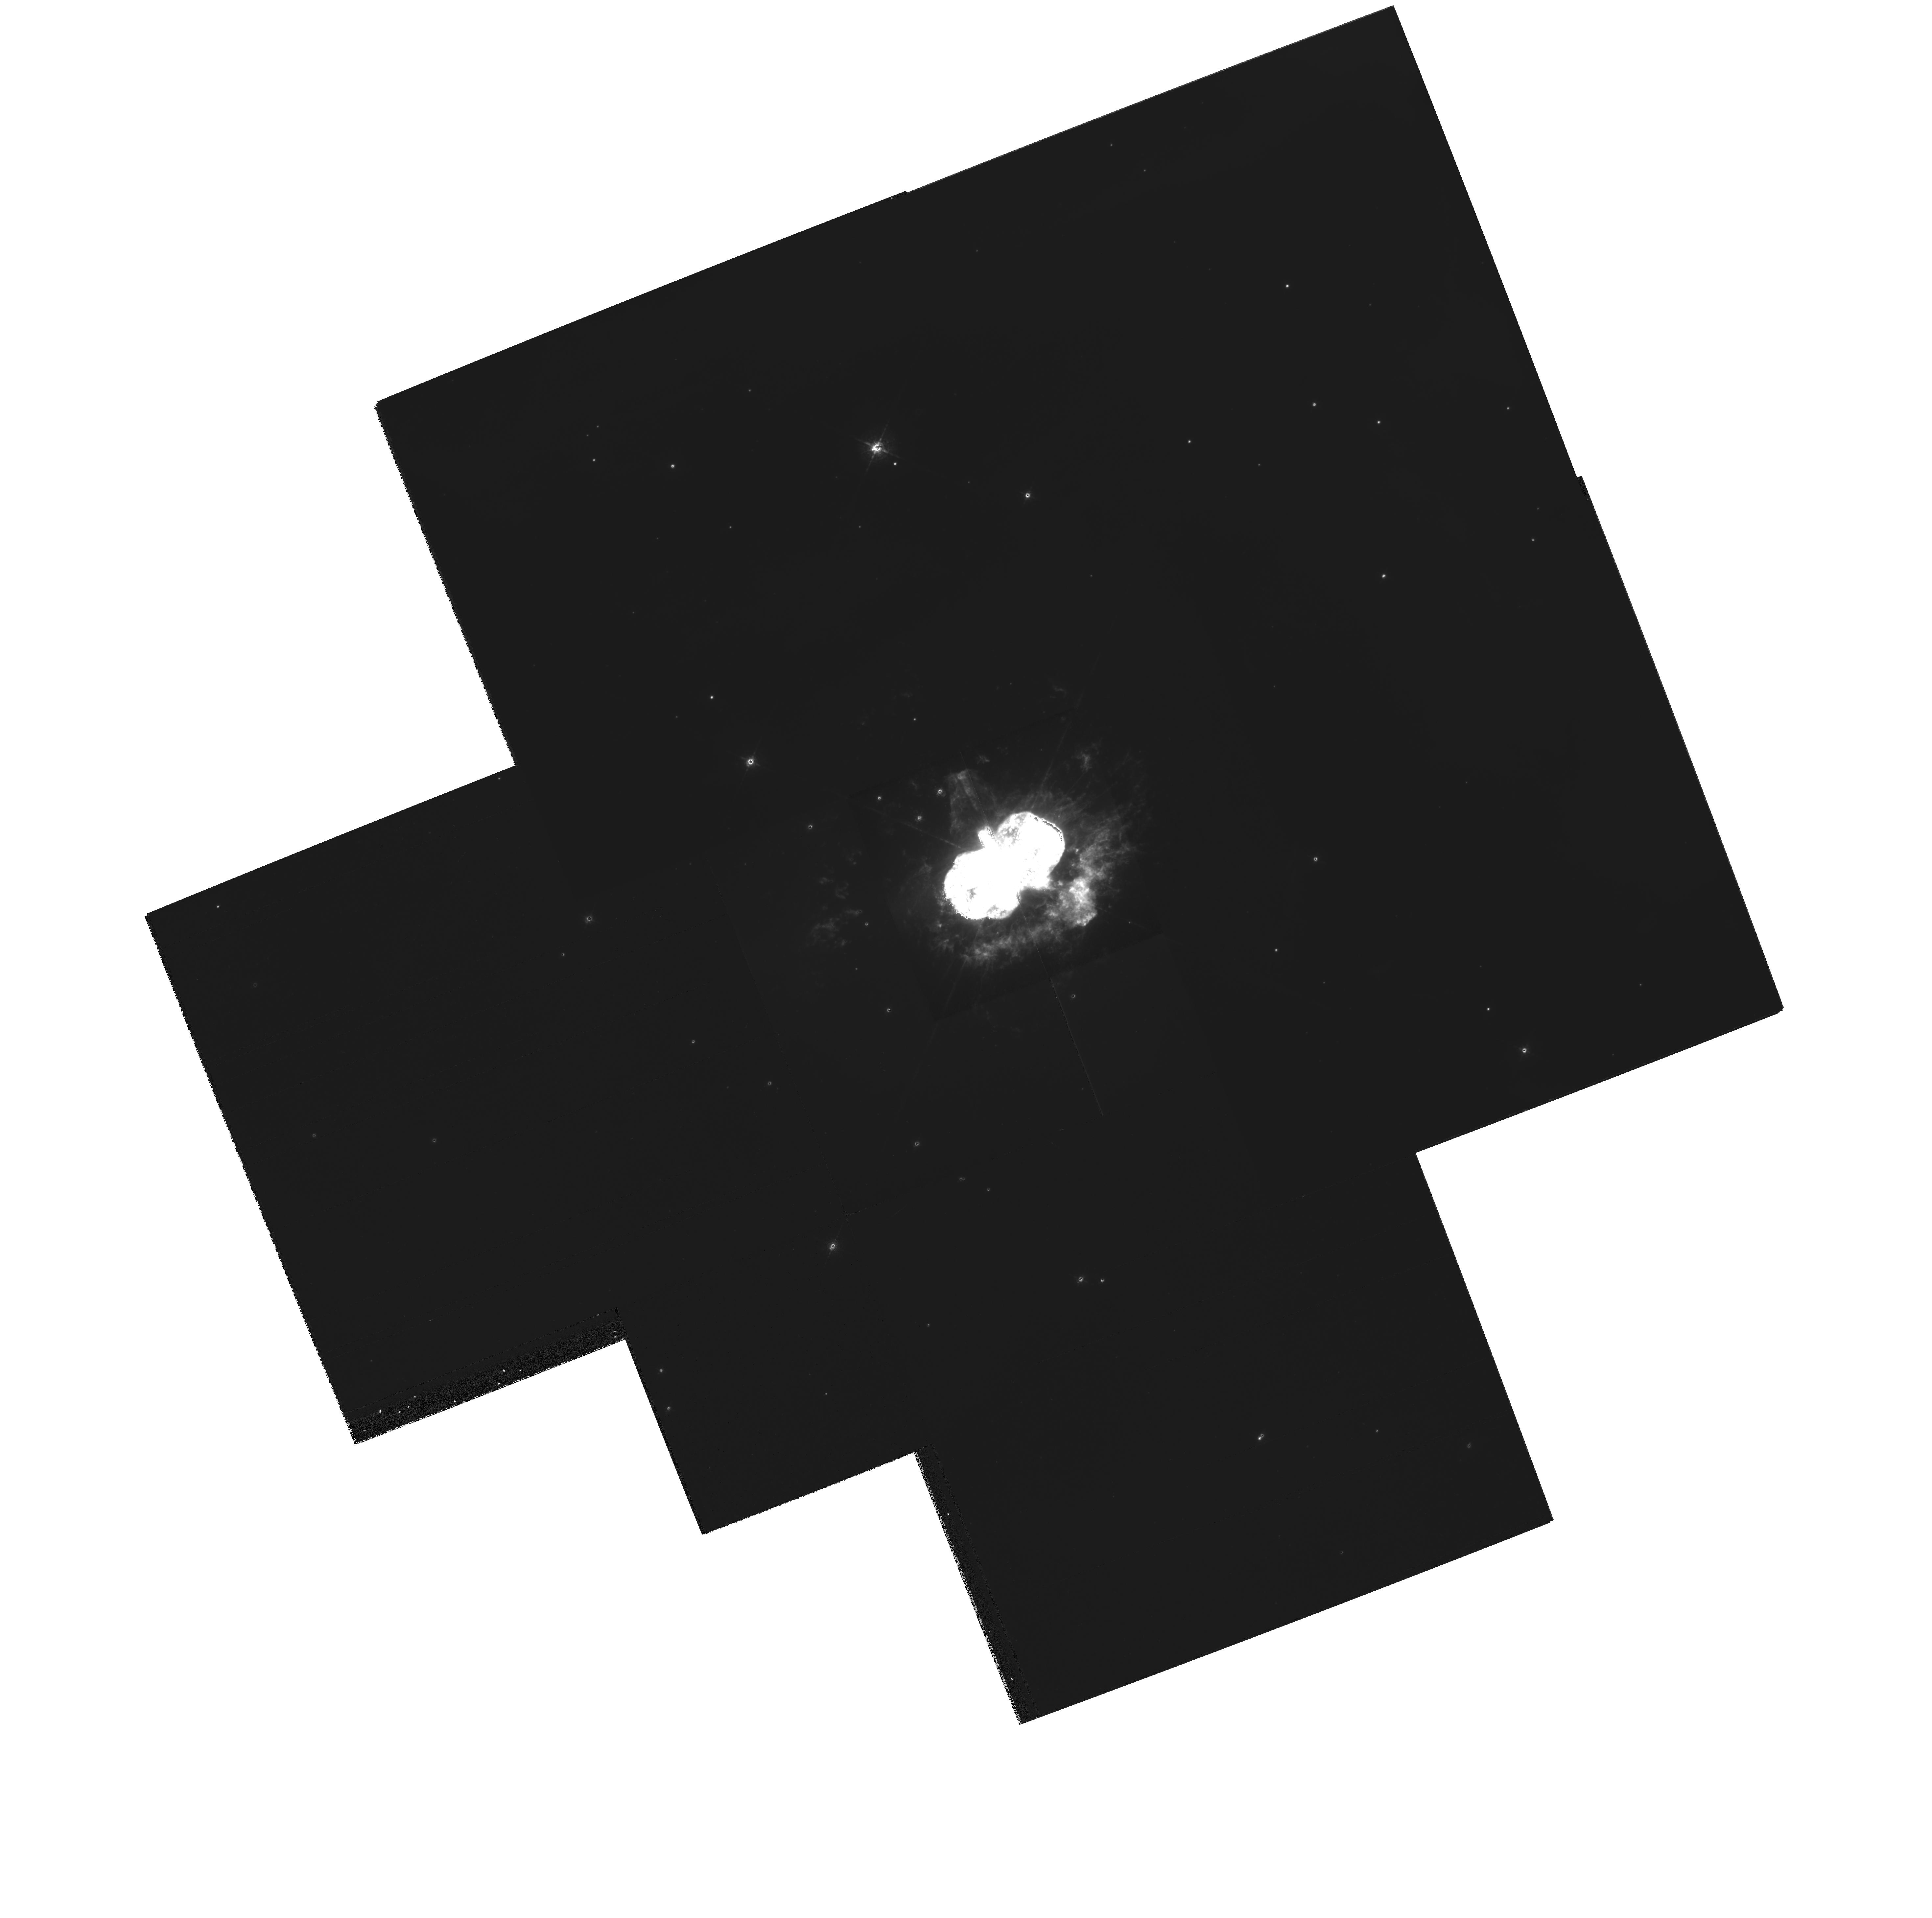
Target: ETA-CAR
Instrument: WFPC2/PC
Filter: F658N
Exposure: 13 min
Observation ID: hst_9775_01_wfpc2_pc_f658n_u8pb01

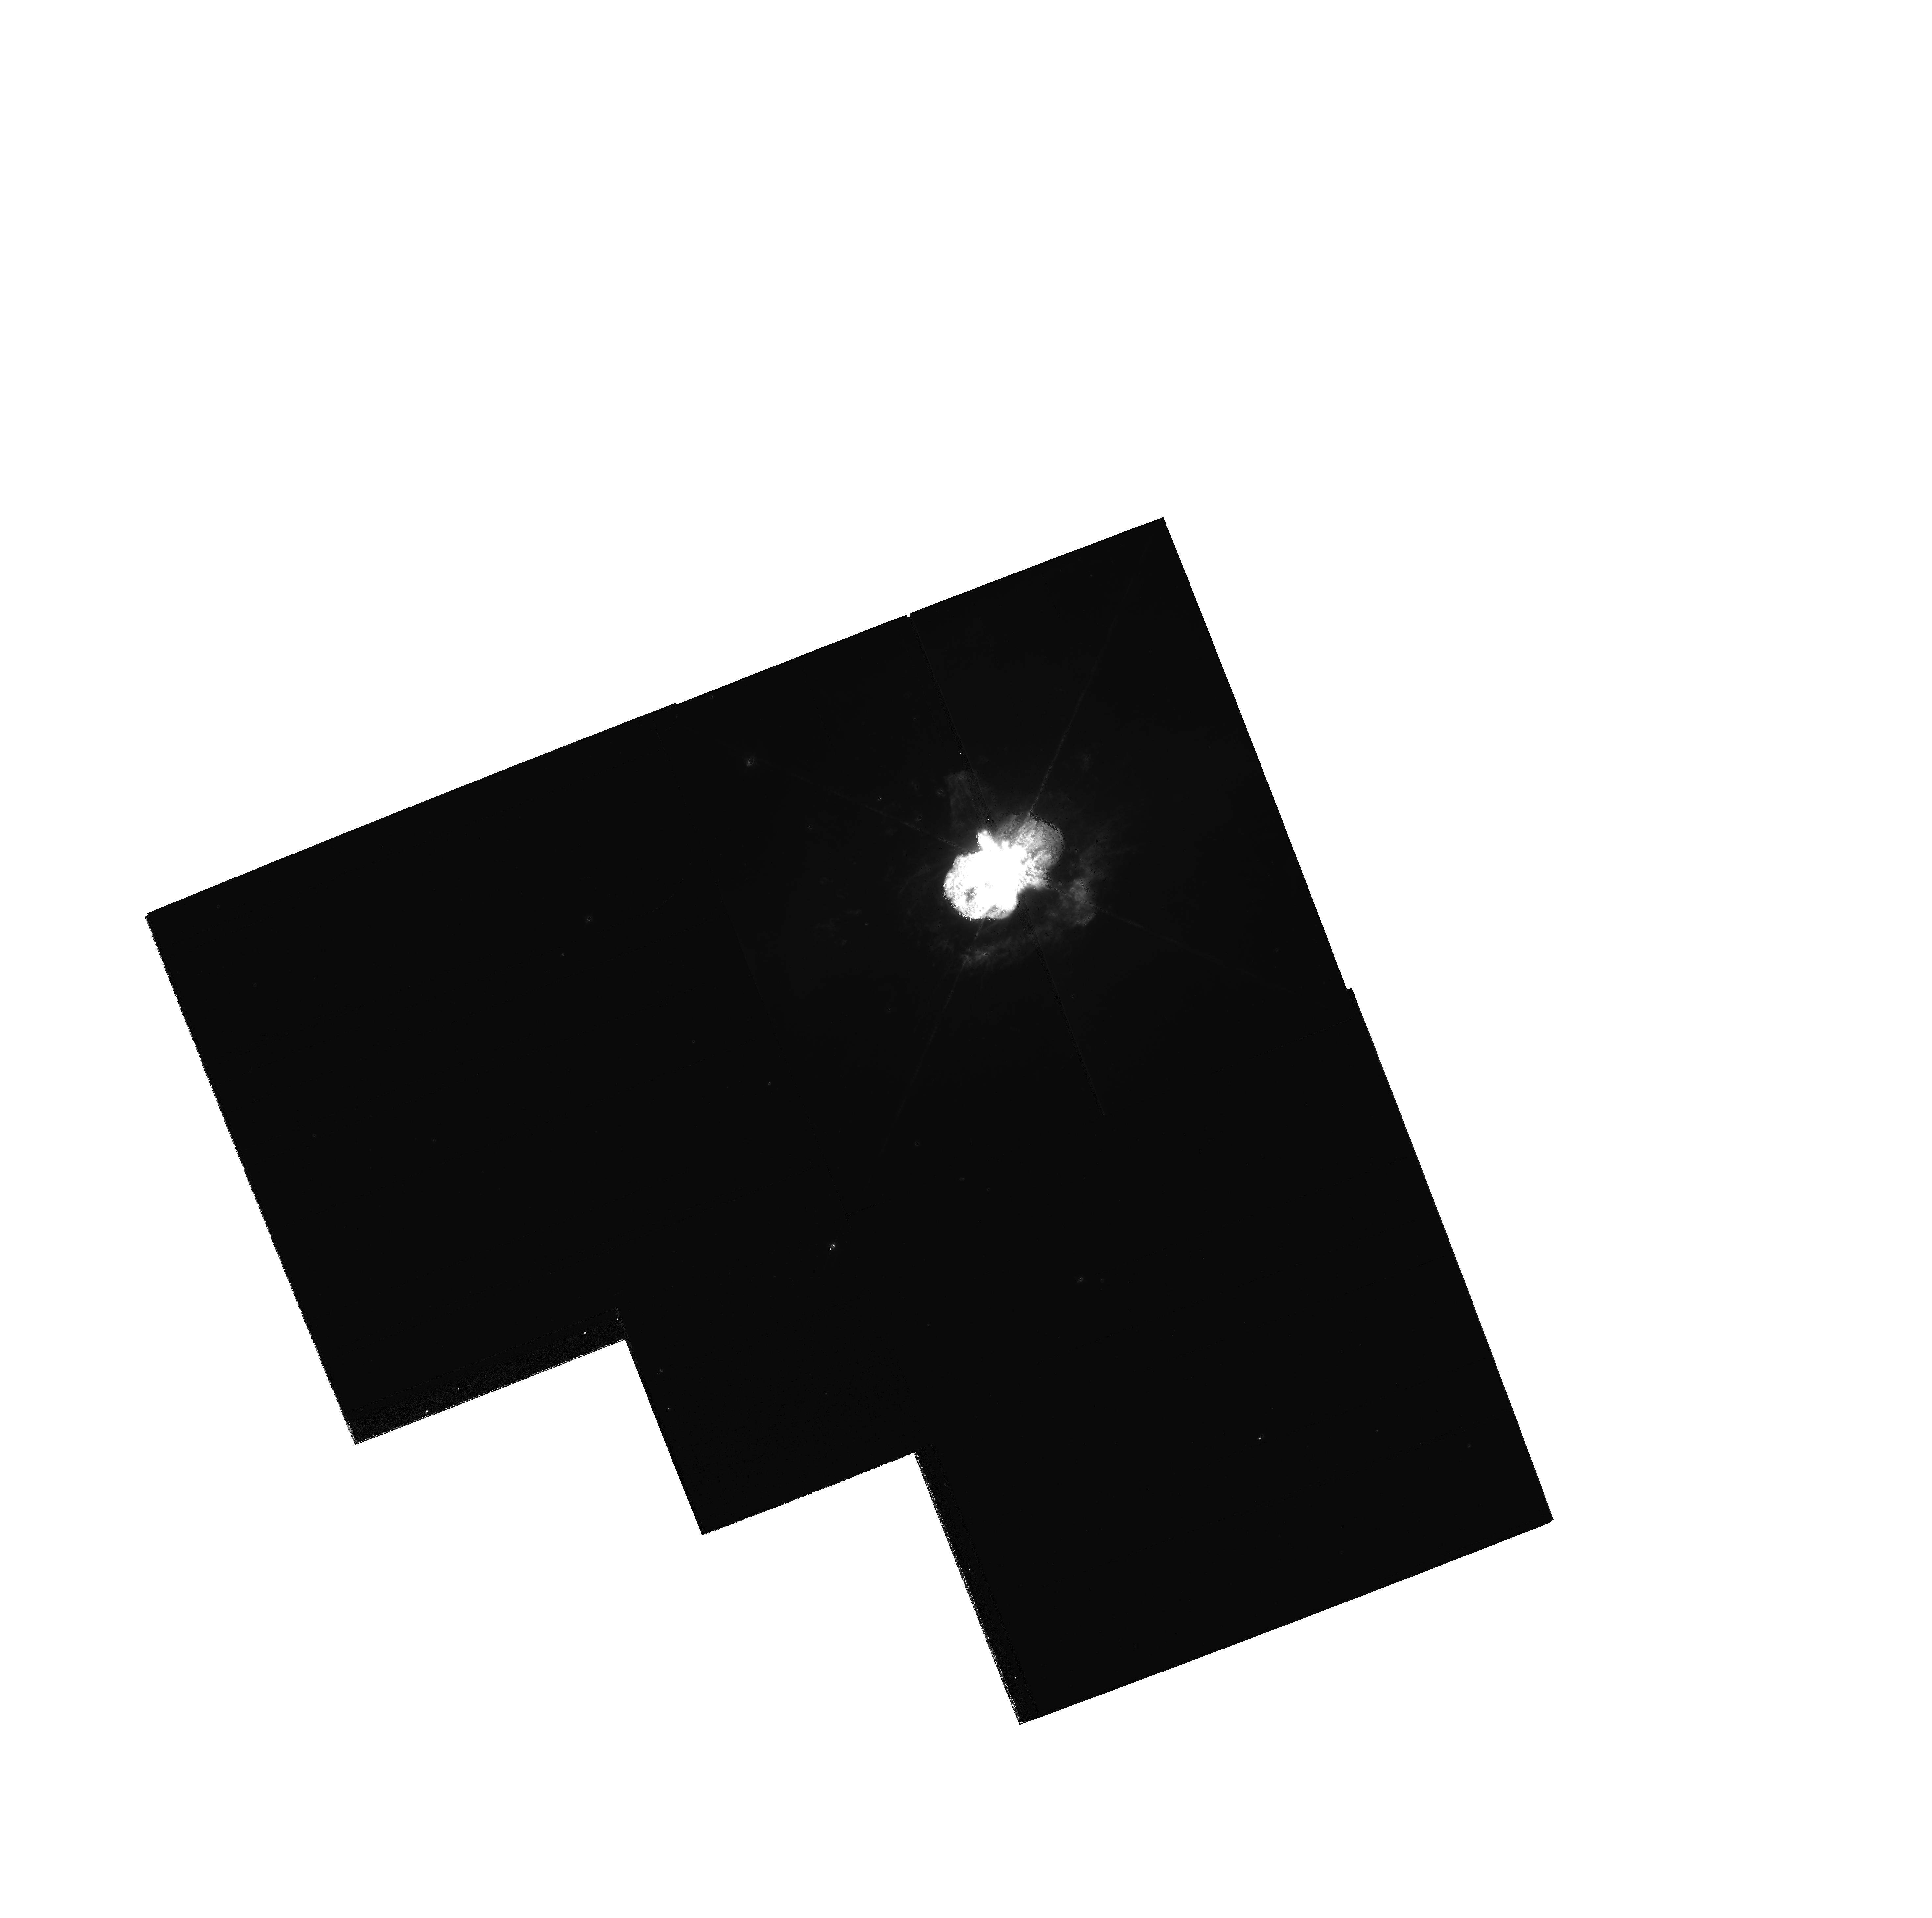
Target: ETA-CAR
Instrument: WFPC2/PC
Filter: F656N
Exposure: 3 min
Observation ID: hst_9775_01_wfpc2_pc_f656n_u8pb01

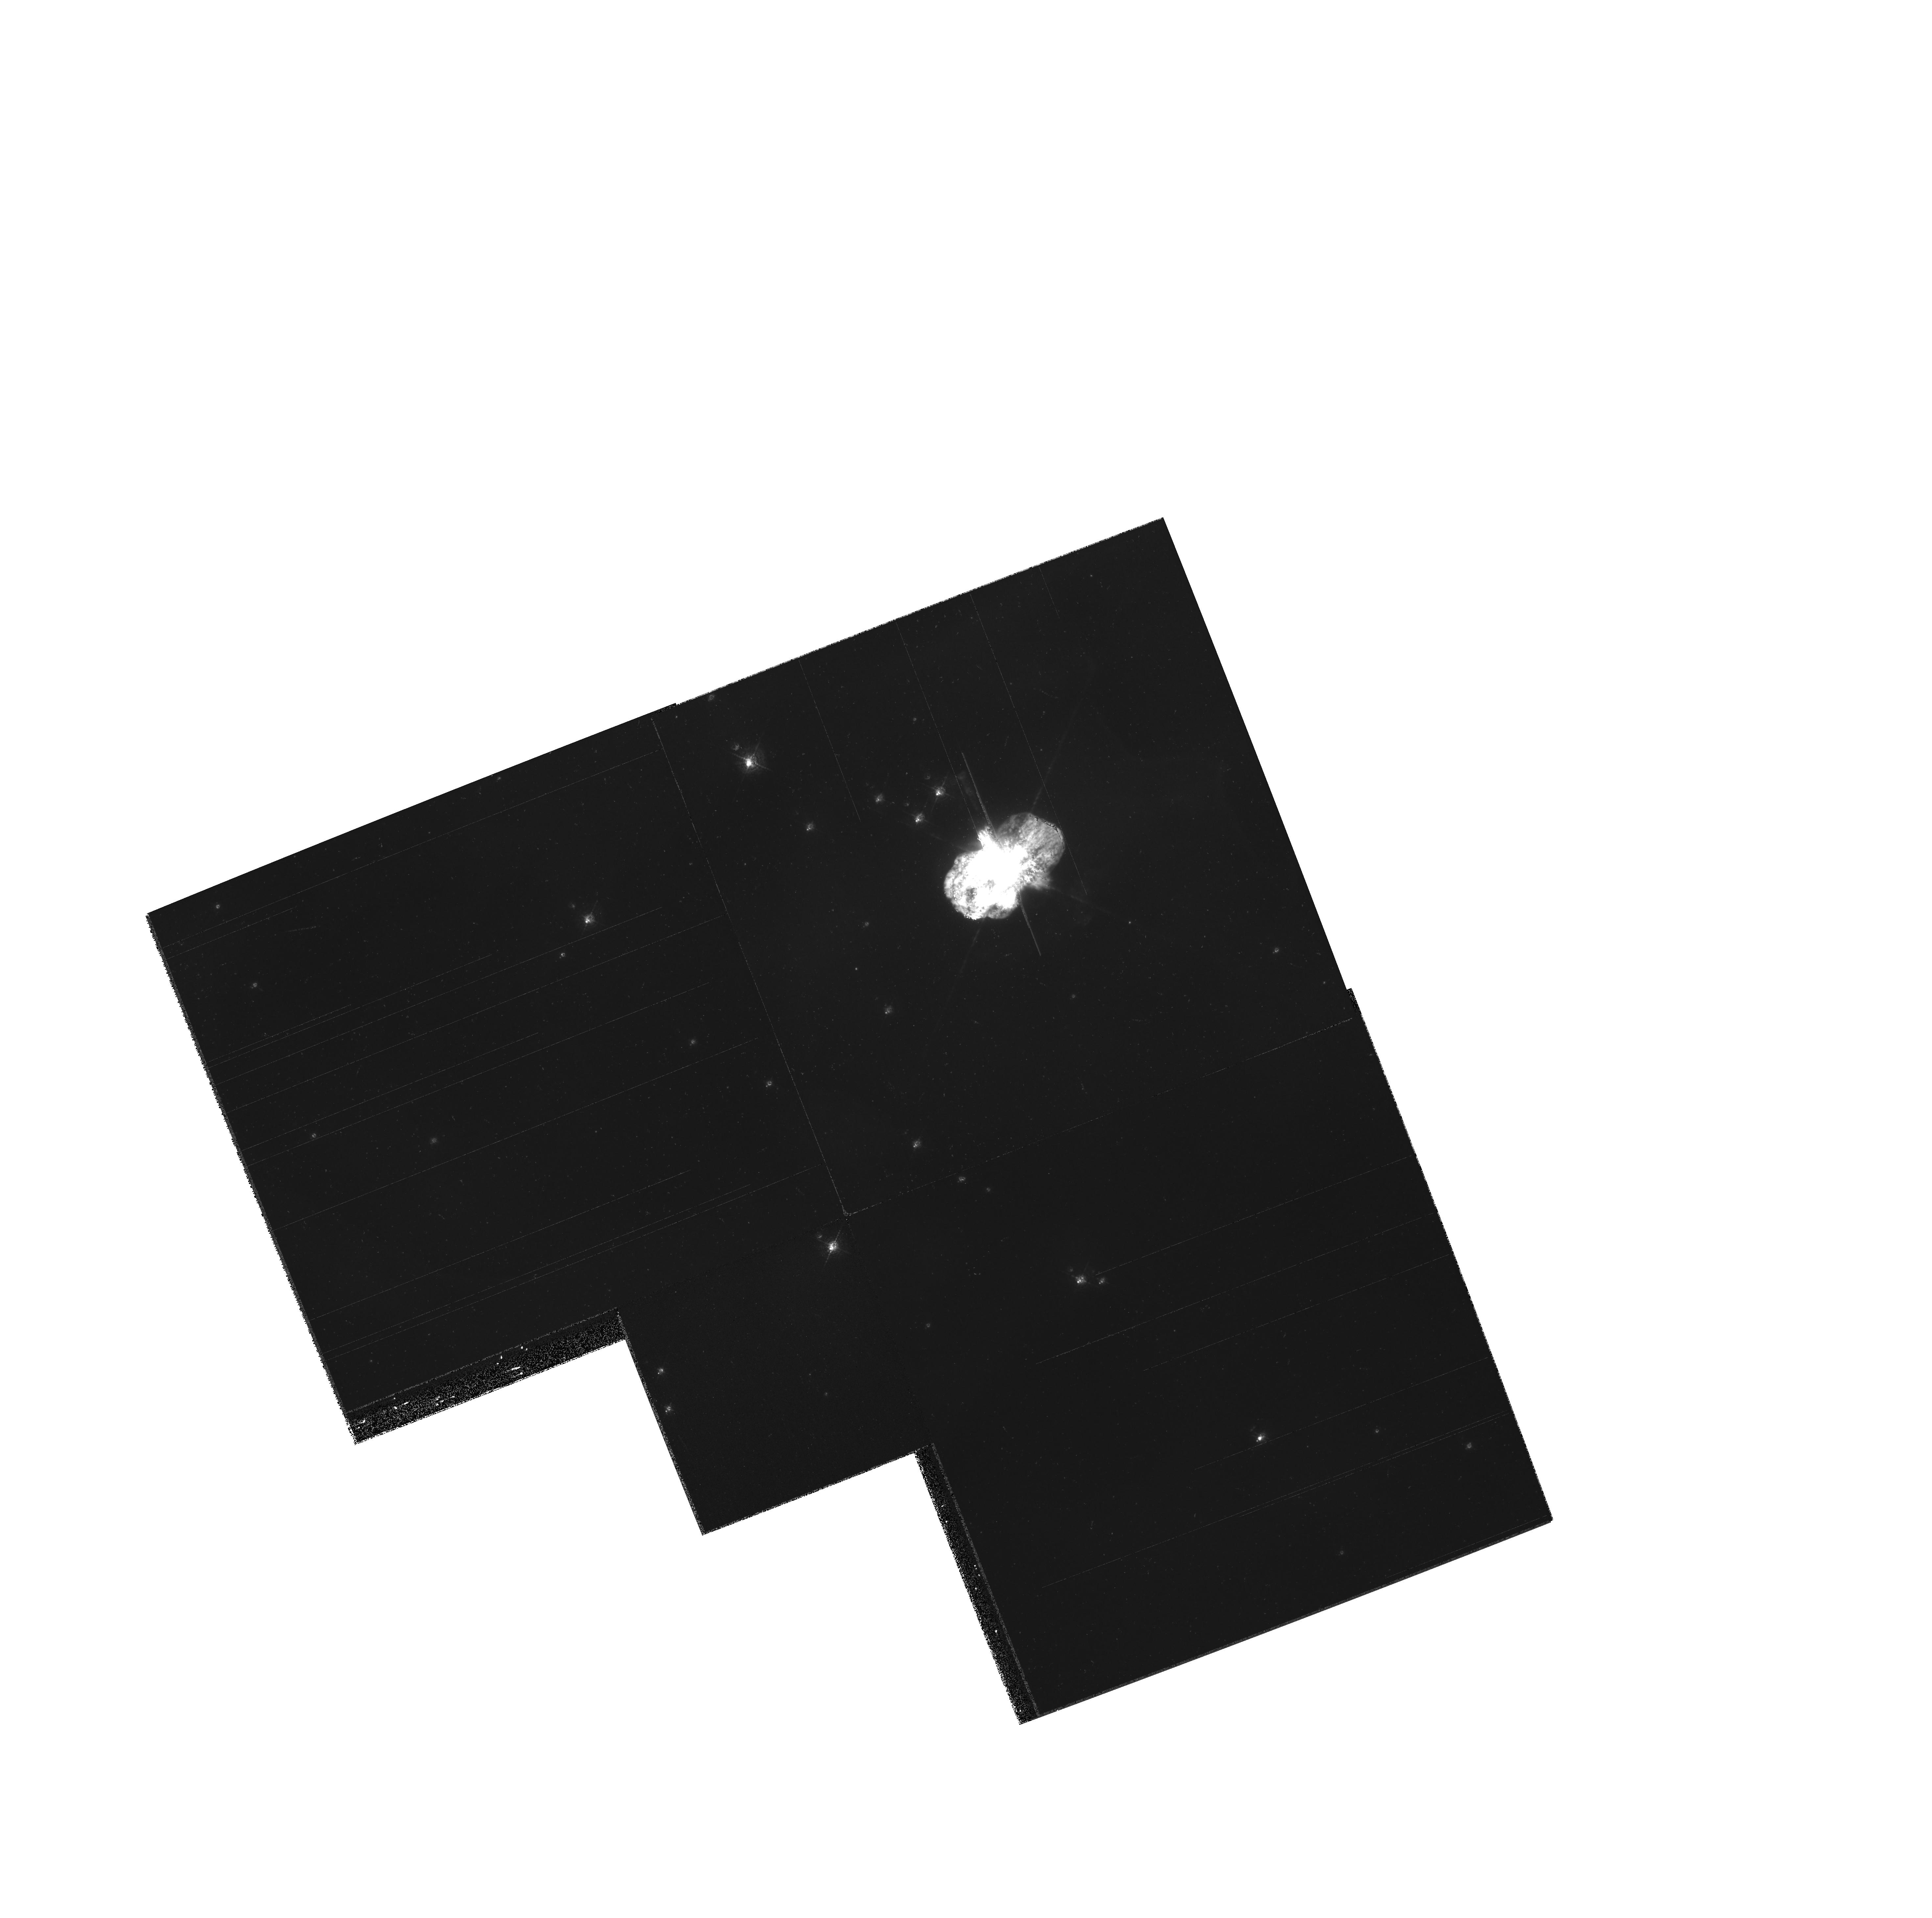
Target: ETA-CAR
Instrument: WFPC2/PC
Filter: F502N
Exposure: 8 min
Observation ID: hst_9775_01_wfpc2_pc_f502n_u8pb01

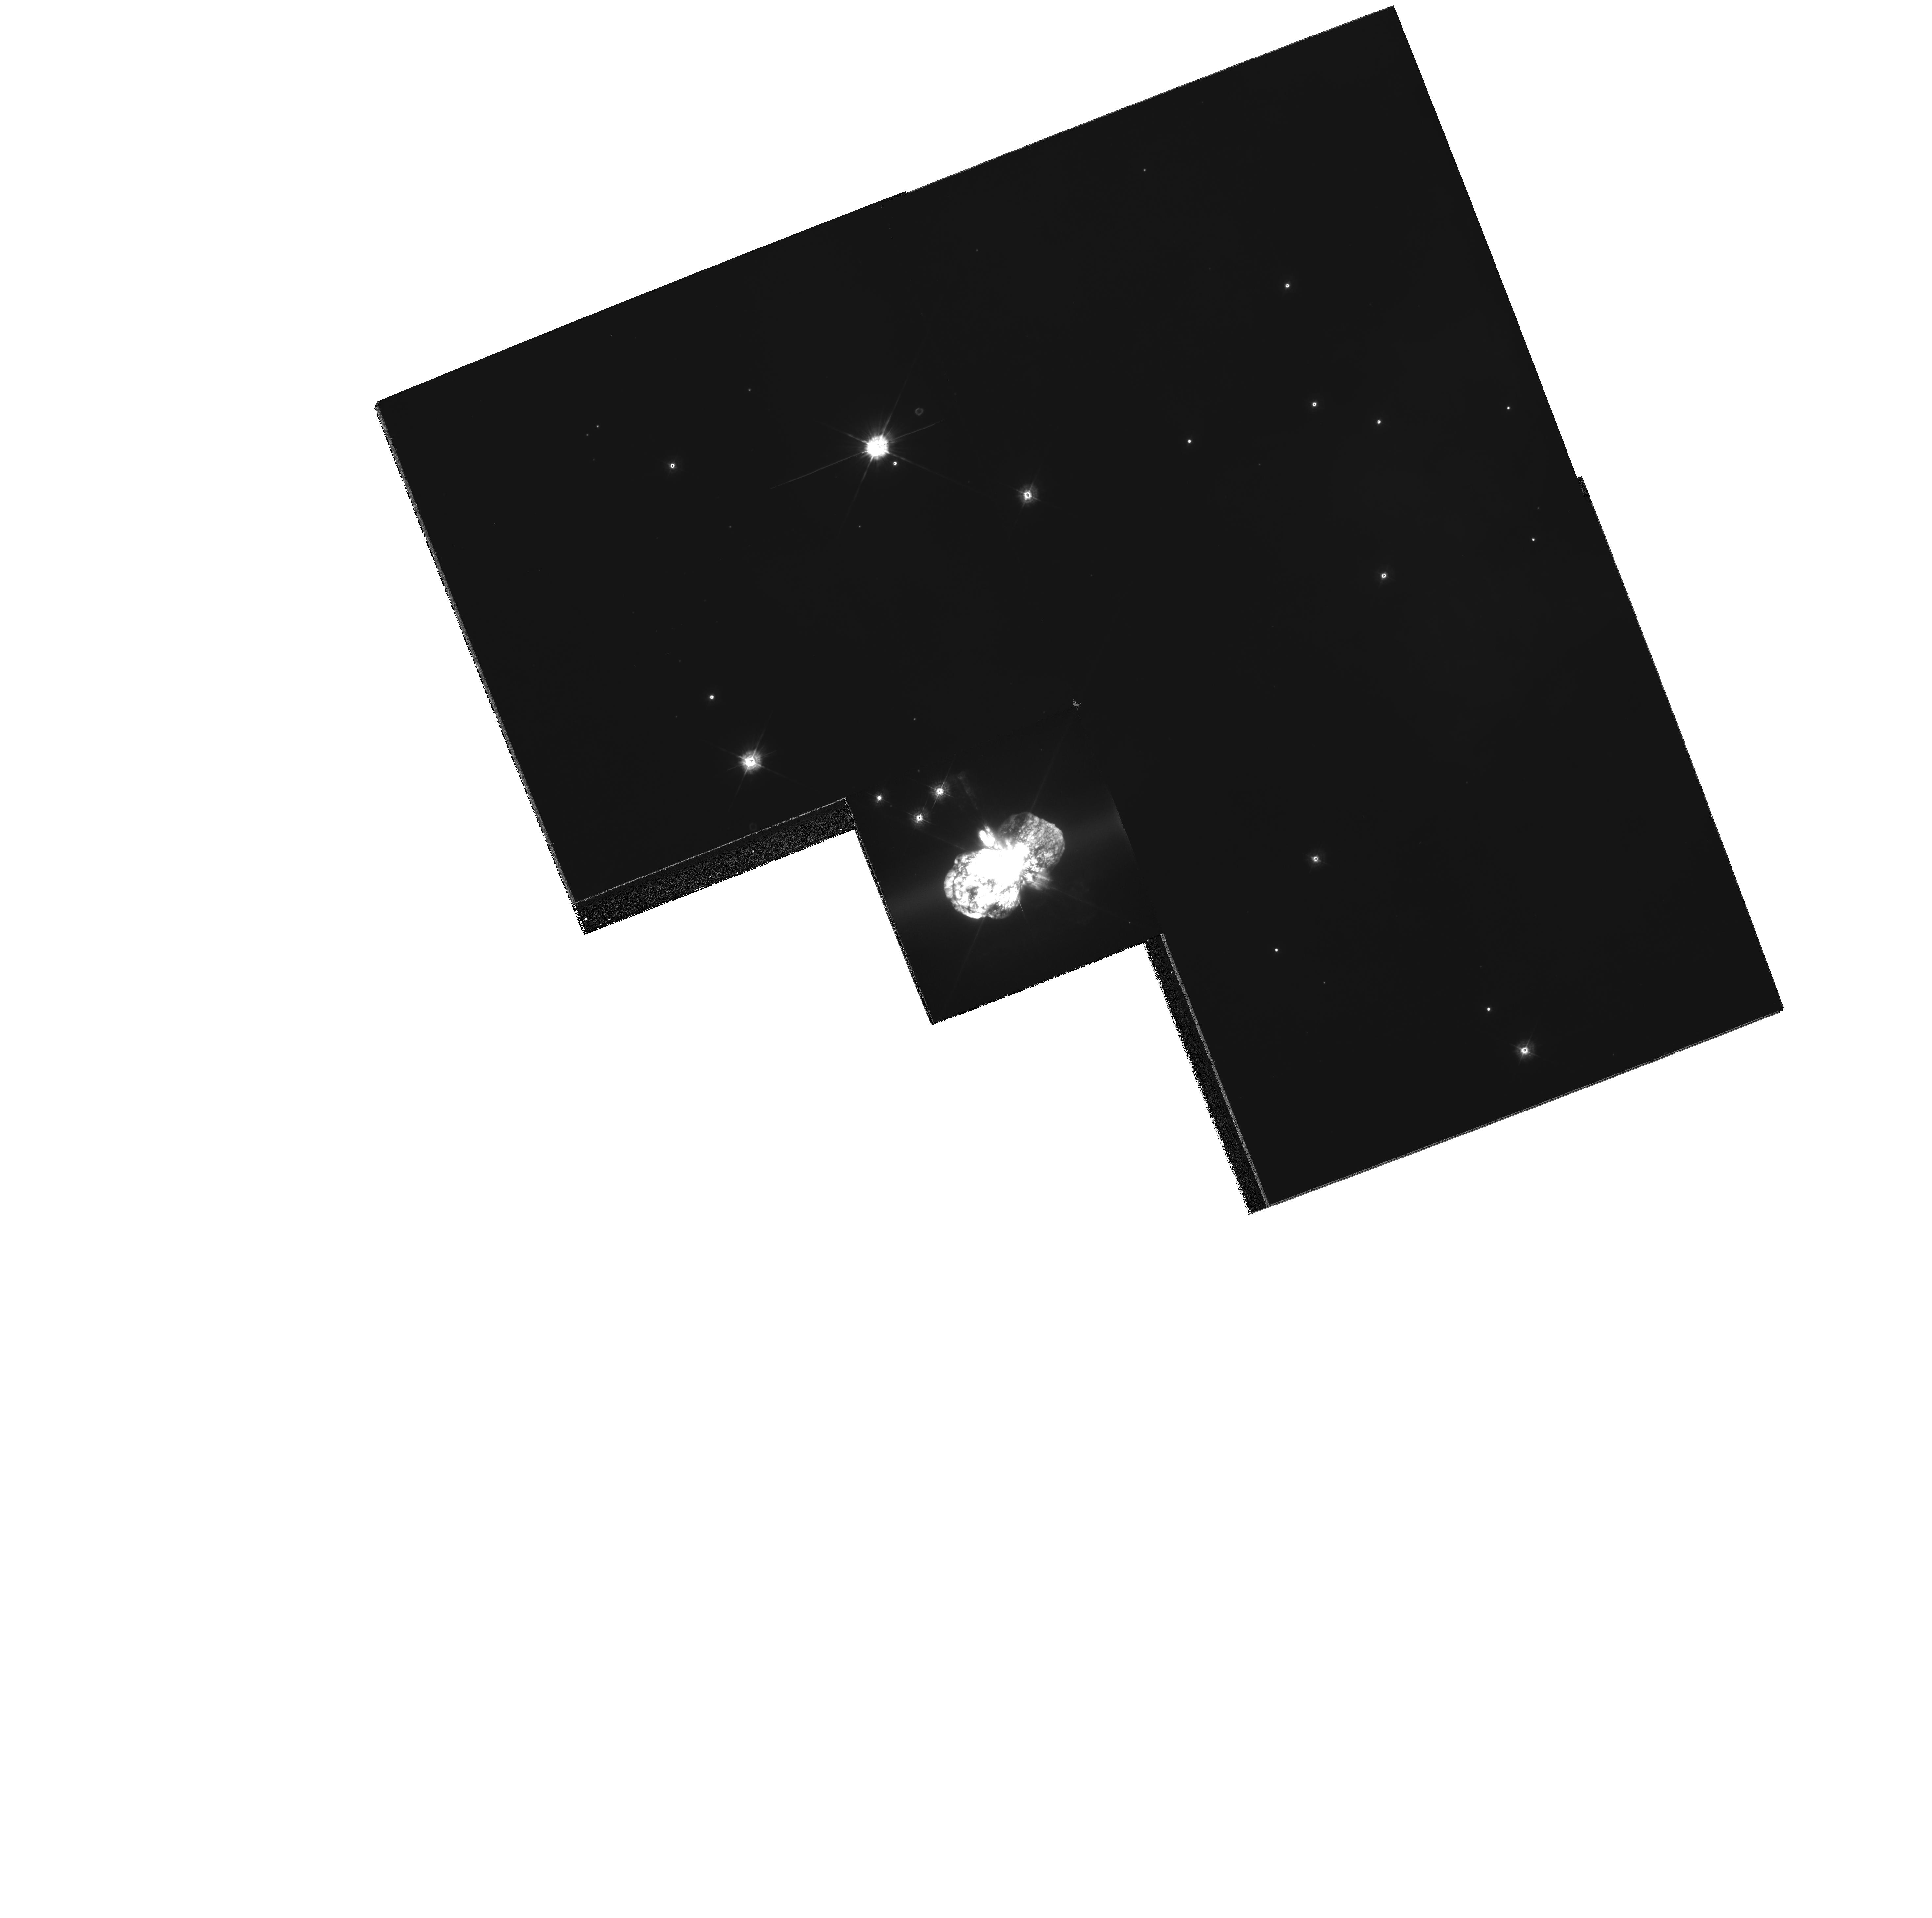
Target: ETA-CAR
Instrument: WFPC2/PC
Filter: F336W
Exposure: 7 min
Observation ID: hst_9775_01_wfpc2_pc_f336w_u8pb01

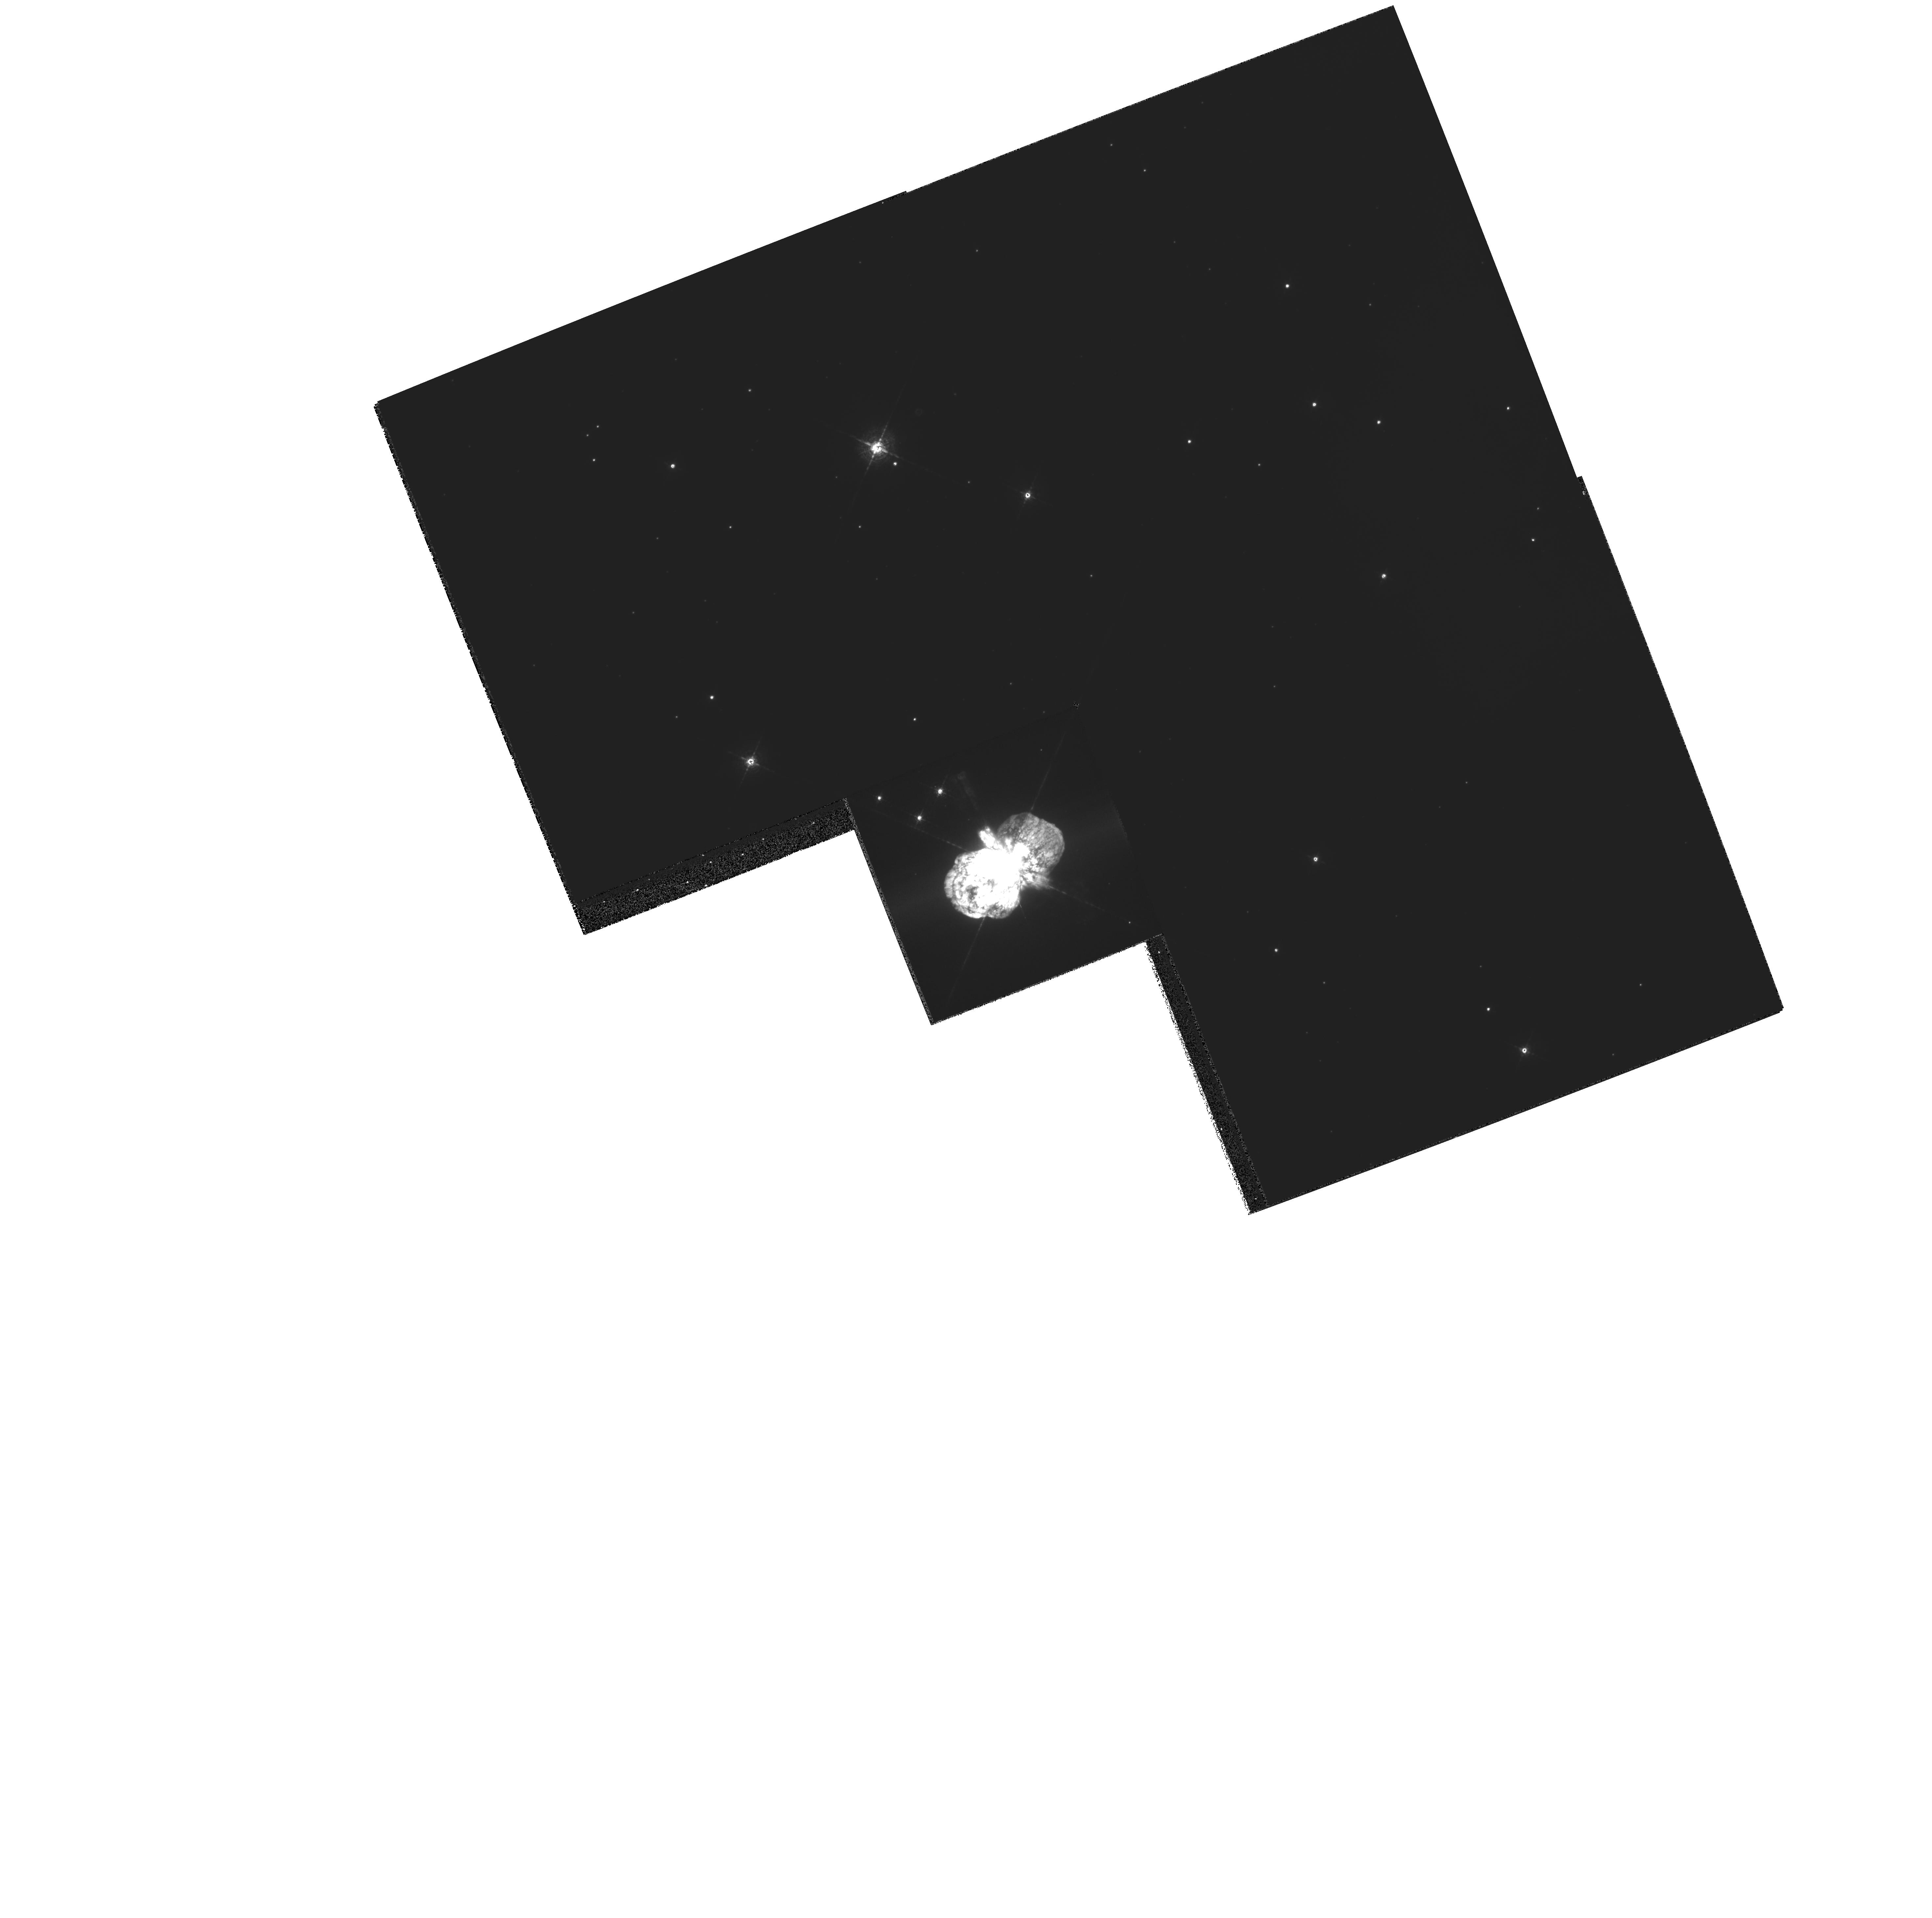
Target: ETA-CAR
Instrument: WFPC2/PC
Filter: F631N
Exposure: 7 min
Observation ID: hst_9775_01_wfpc2_pc_f631n_u8pb01

Tracking the Homunculus and Outer Ejecta of Eta Carinae (PI: Morse, Jon A.)

We request WFPC2 images of Eta Carinae in order to complete our WFPC2 database to track the expansion of high-velocity material ejected during one or more giant outbursts of the central supermassive star. These images will increase the time baseline to 8 years of high-resolution Planetary Camera data for measuring proper motions and monitoring photometric changes in the debris field. Assuming a distance to Eta of 2300 pc, we will be able to trace transverse motions of the debris to better than 15 km/s precision and should be able to discern deviations from linear motions that are predicted in some models for the Giant Eruption. PC1 images in red and blue continuum filters will be used to track the expansion of the dusty bipolar lobes of Eta's ''Homunculus'' and equatorial skirt of ejecta. WF3 emission-line images will be used to trace motions of the outer debris field 10'' - 40'' from the central star. We can uniquely address issues of hydrodynamic expansion and wind-wind interactions through a time series of exposures of this textbook bipolar system. Because many groups around the world who are working on different facets of Eta Carinae will be interested in these images, we waive the proprietary rights to the dataset in order to maximize its usage. The science goals and exposures requested here are NOT covered in the Cycle 11 Treasury program to monitor the Eta Carinae ''event'' in May 2003.